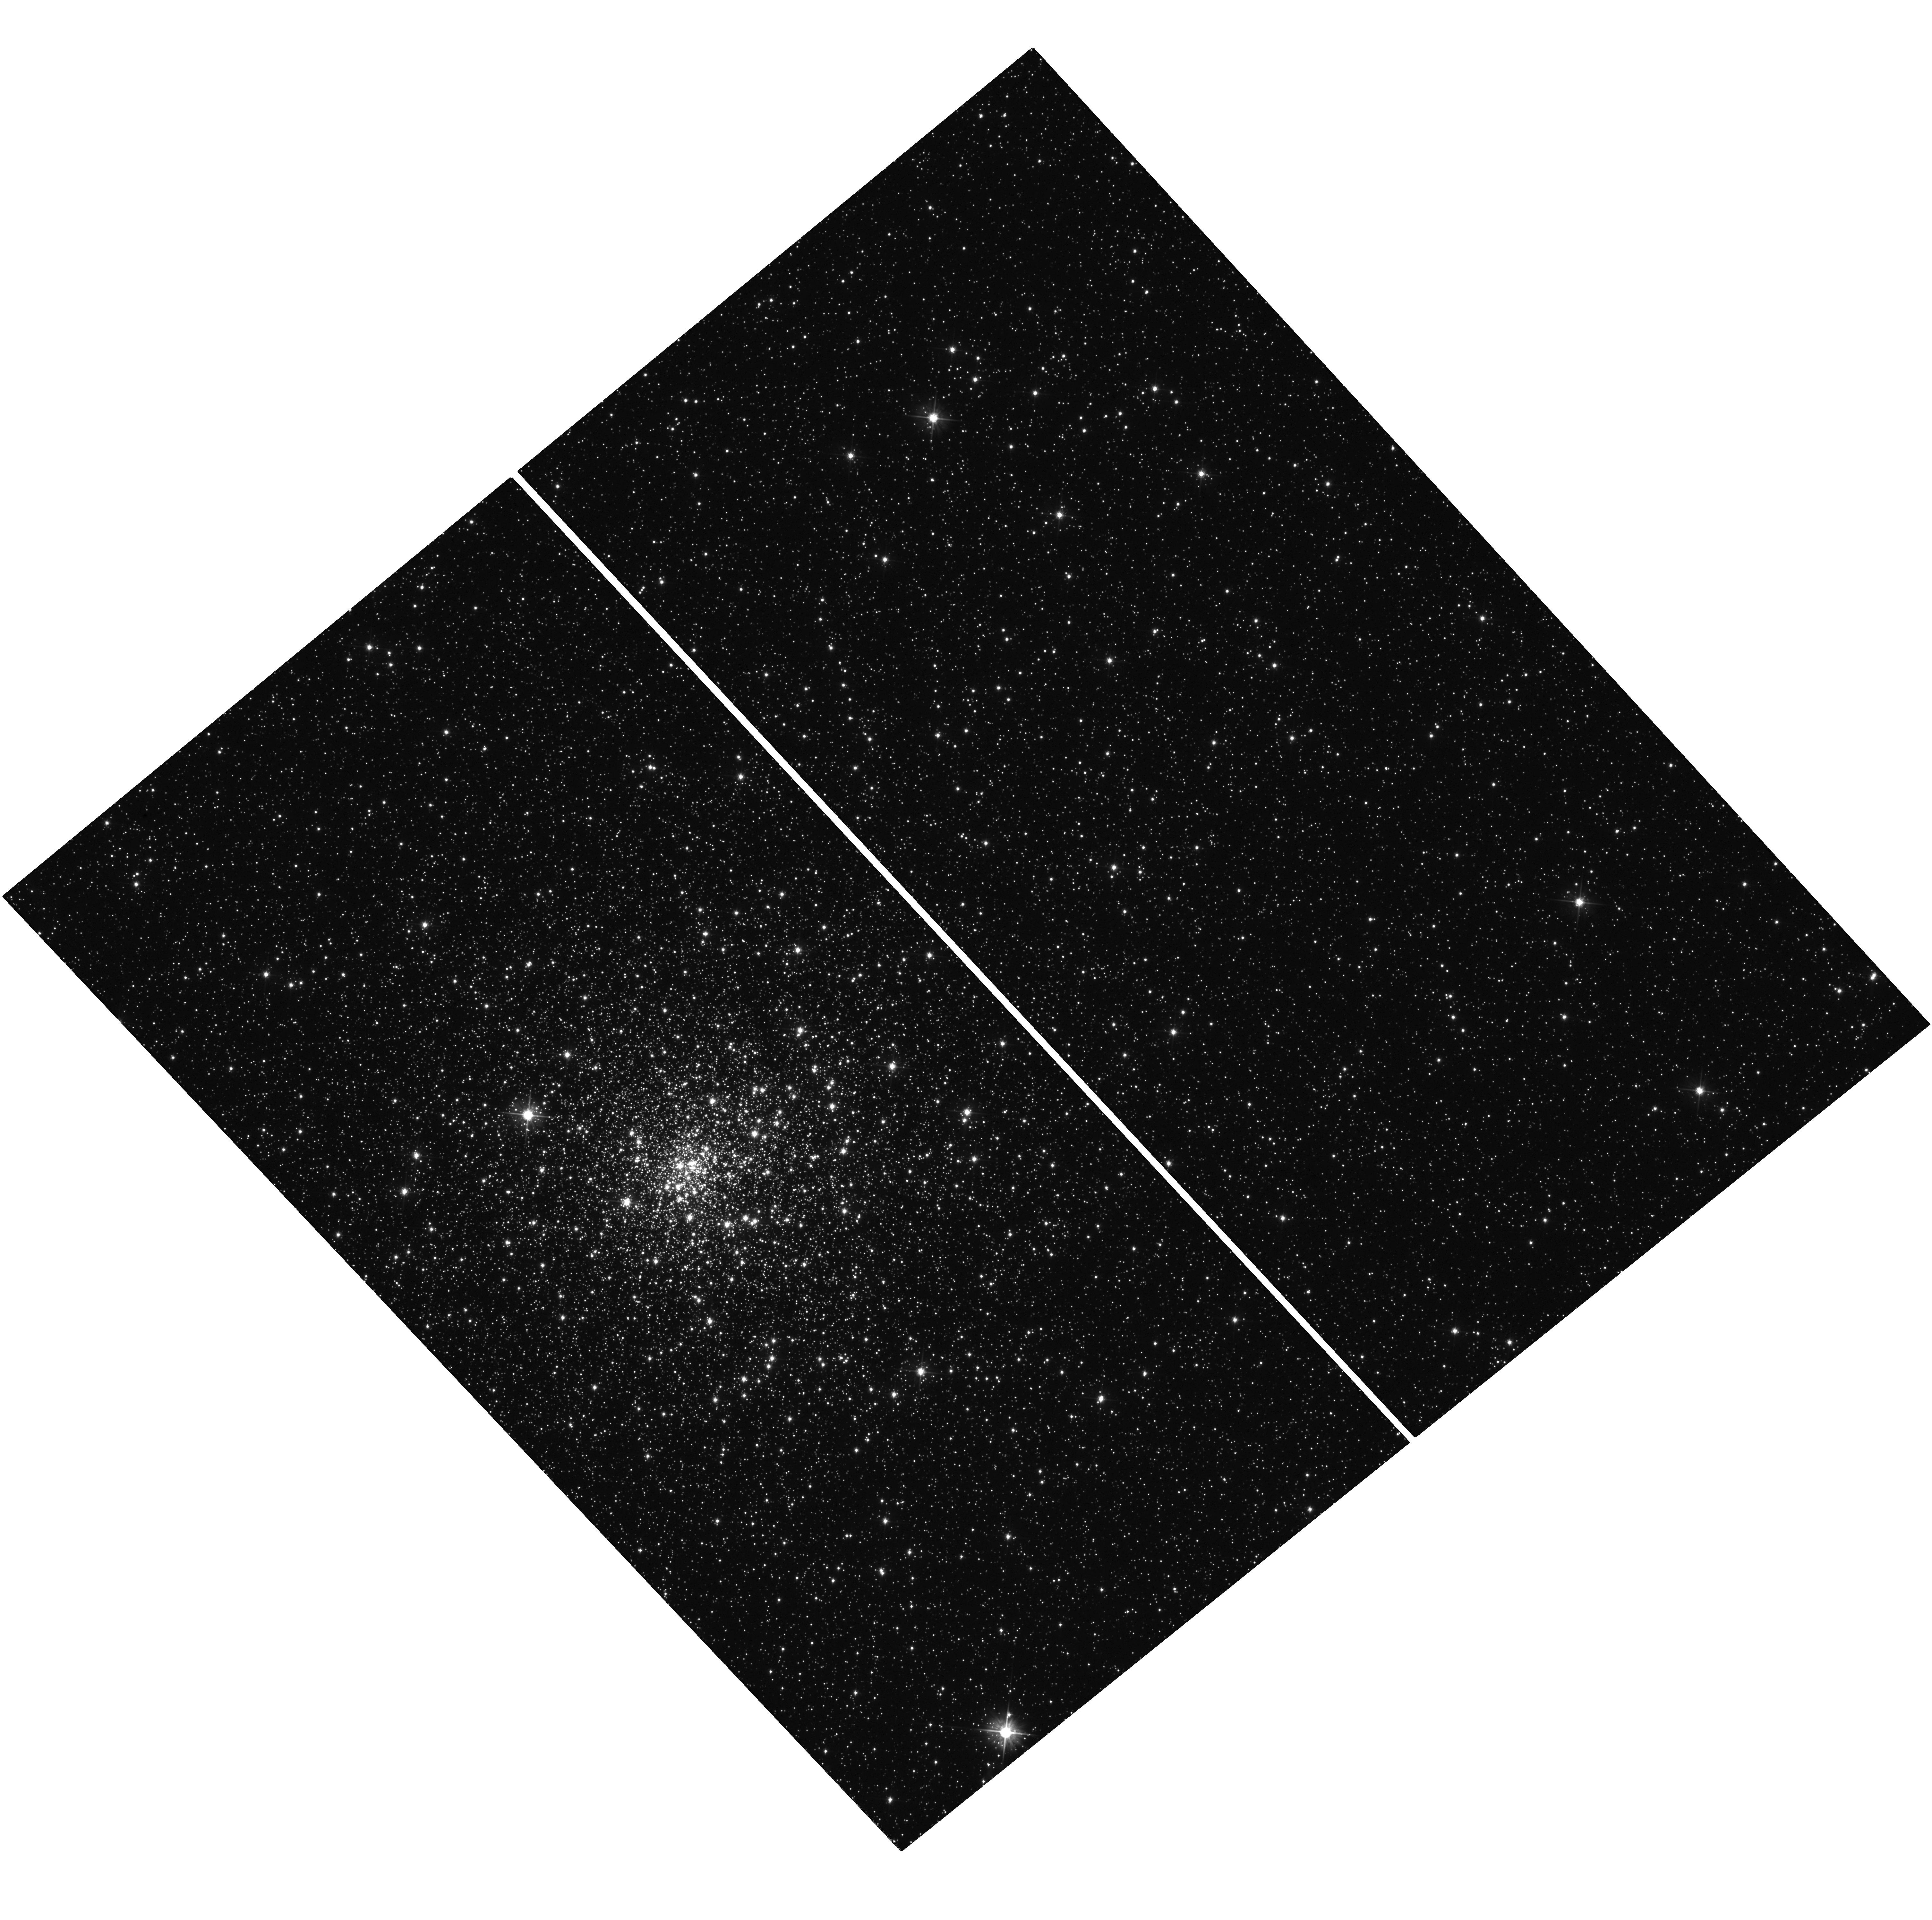
Target: NGC6522. Instrument: WFC3/UVIS. Filter: F555W. Exposure: 8 min. Observation ID: hst_15232_07_wfc3_uvis_f555w_idla07

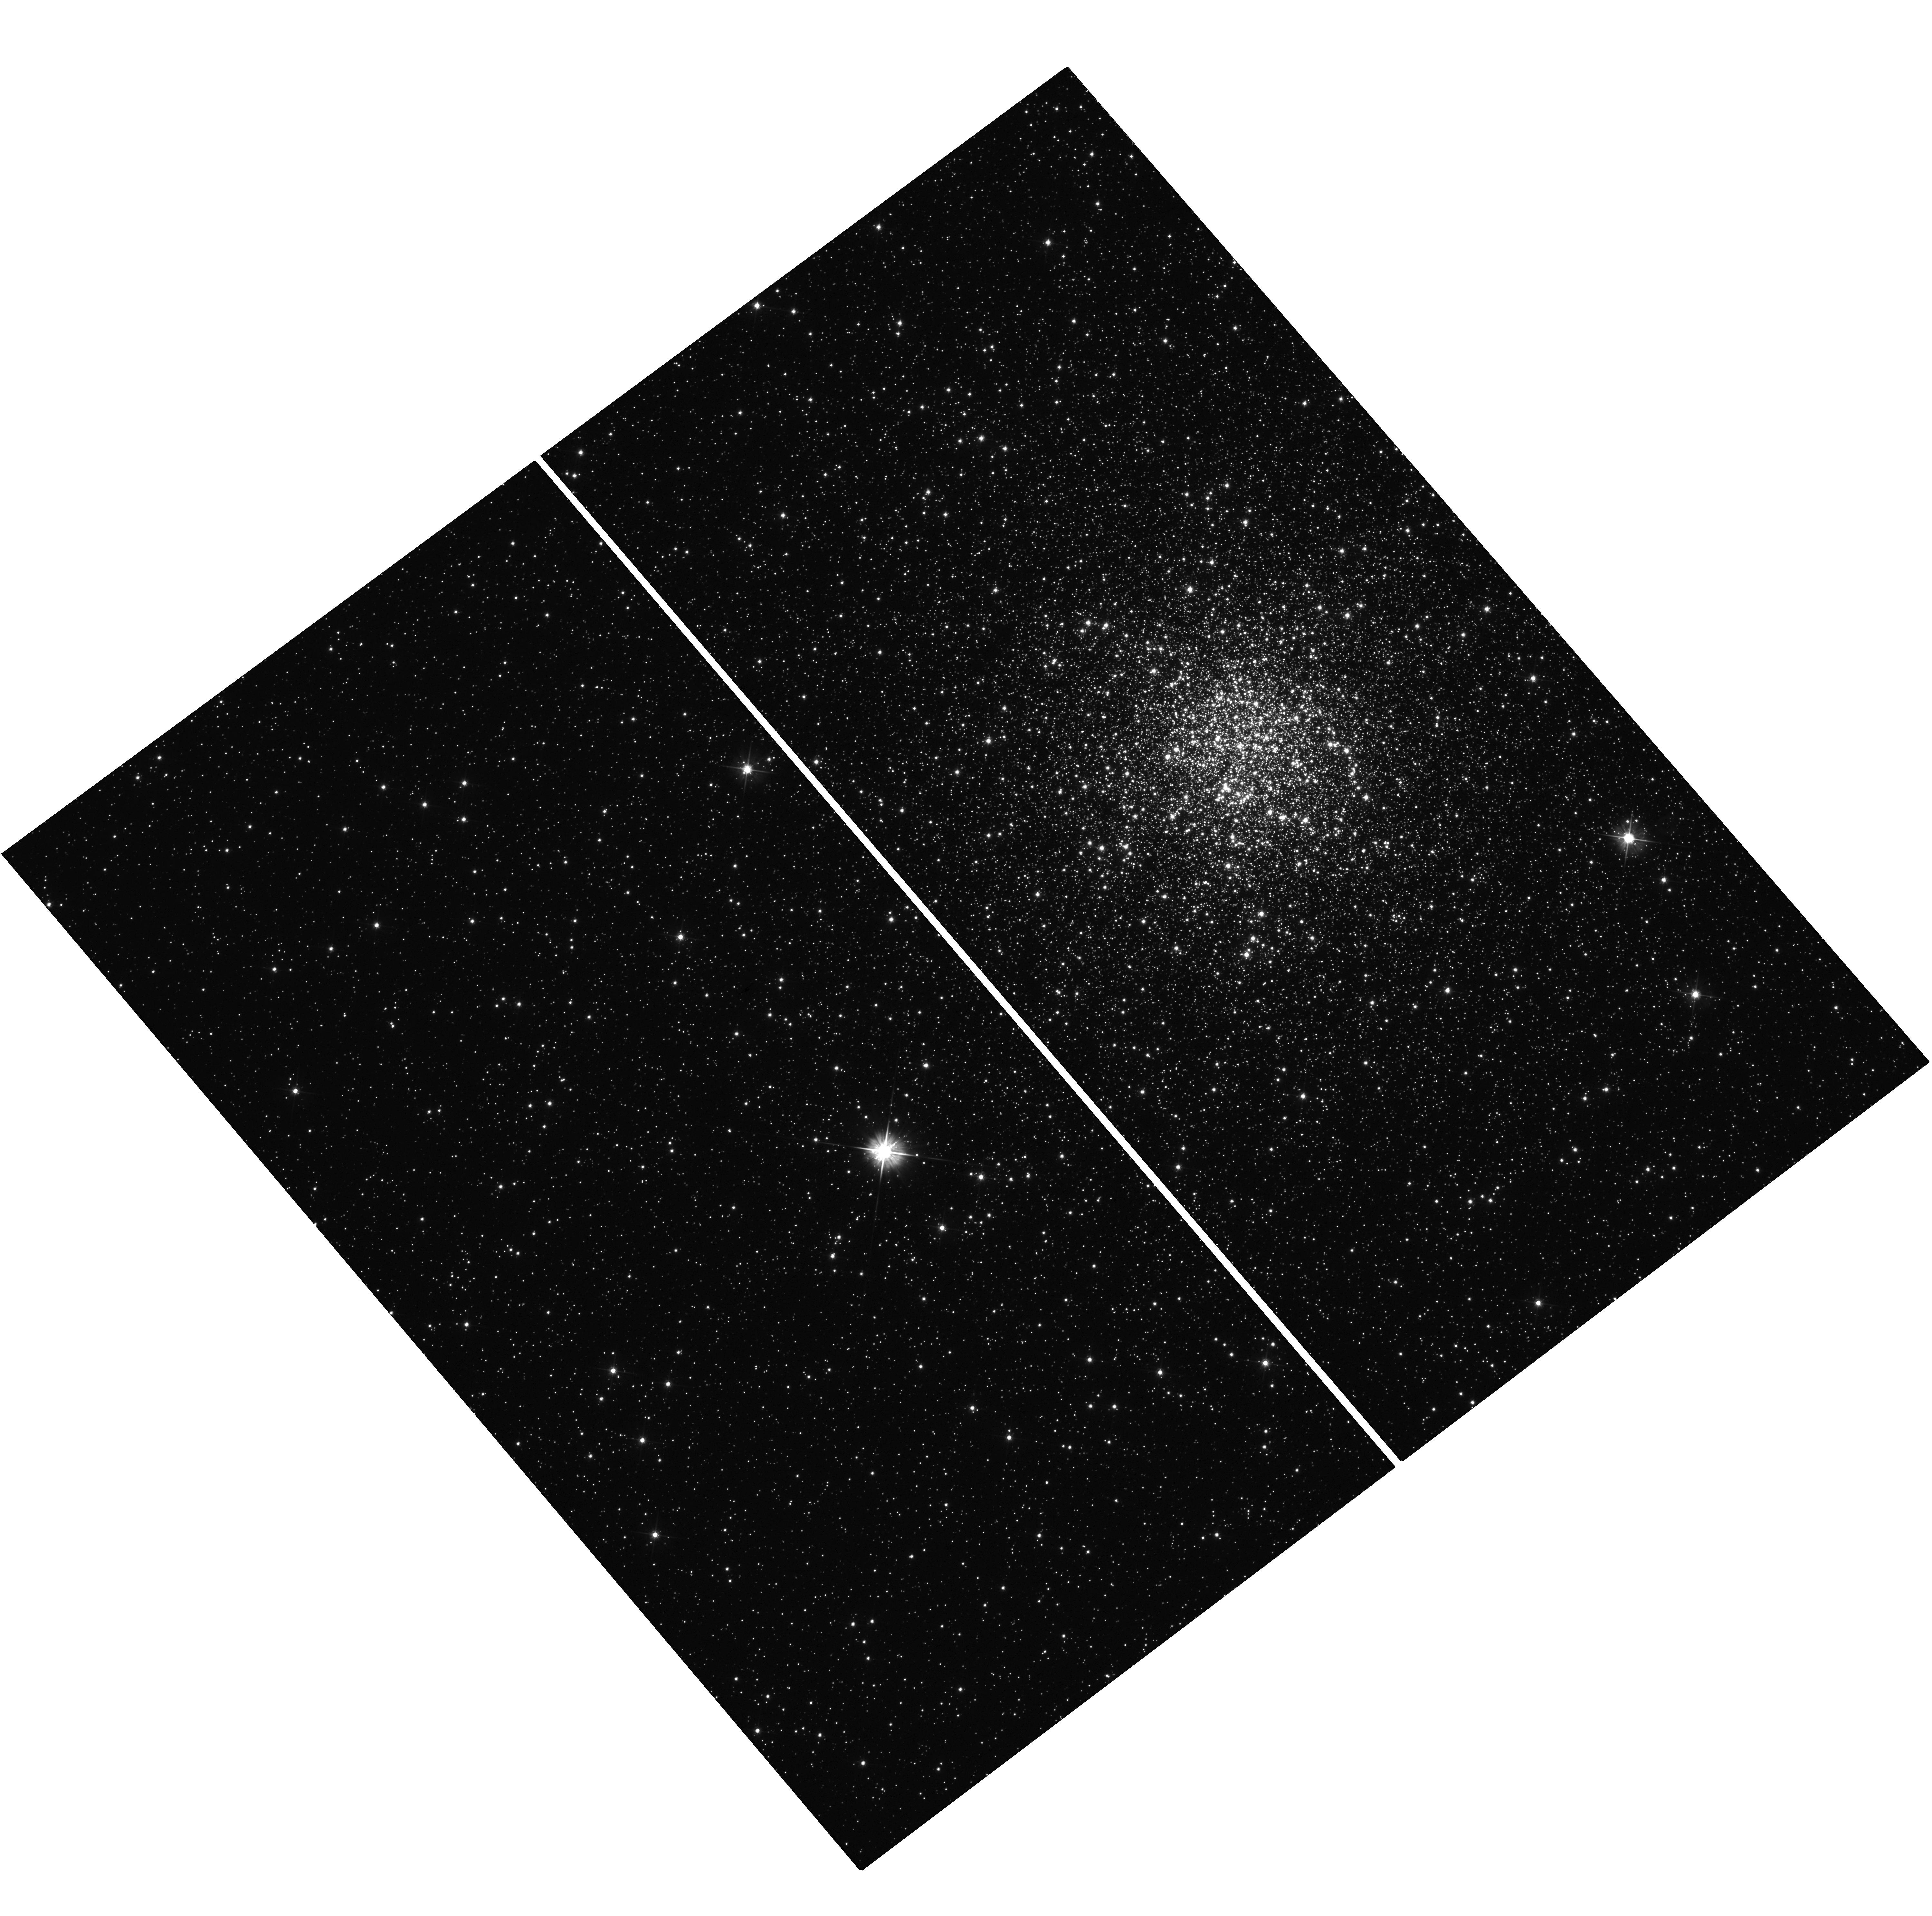
Target: NGC6316. Instrument: WFC3/UVIS. Filter: F555W. Exposure: 14 min. Observation ID: hst_15232_02_wfc3_uvis_f555w_idla02

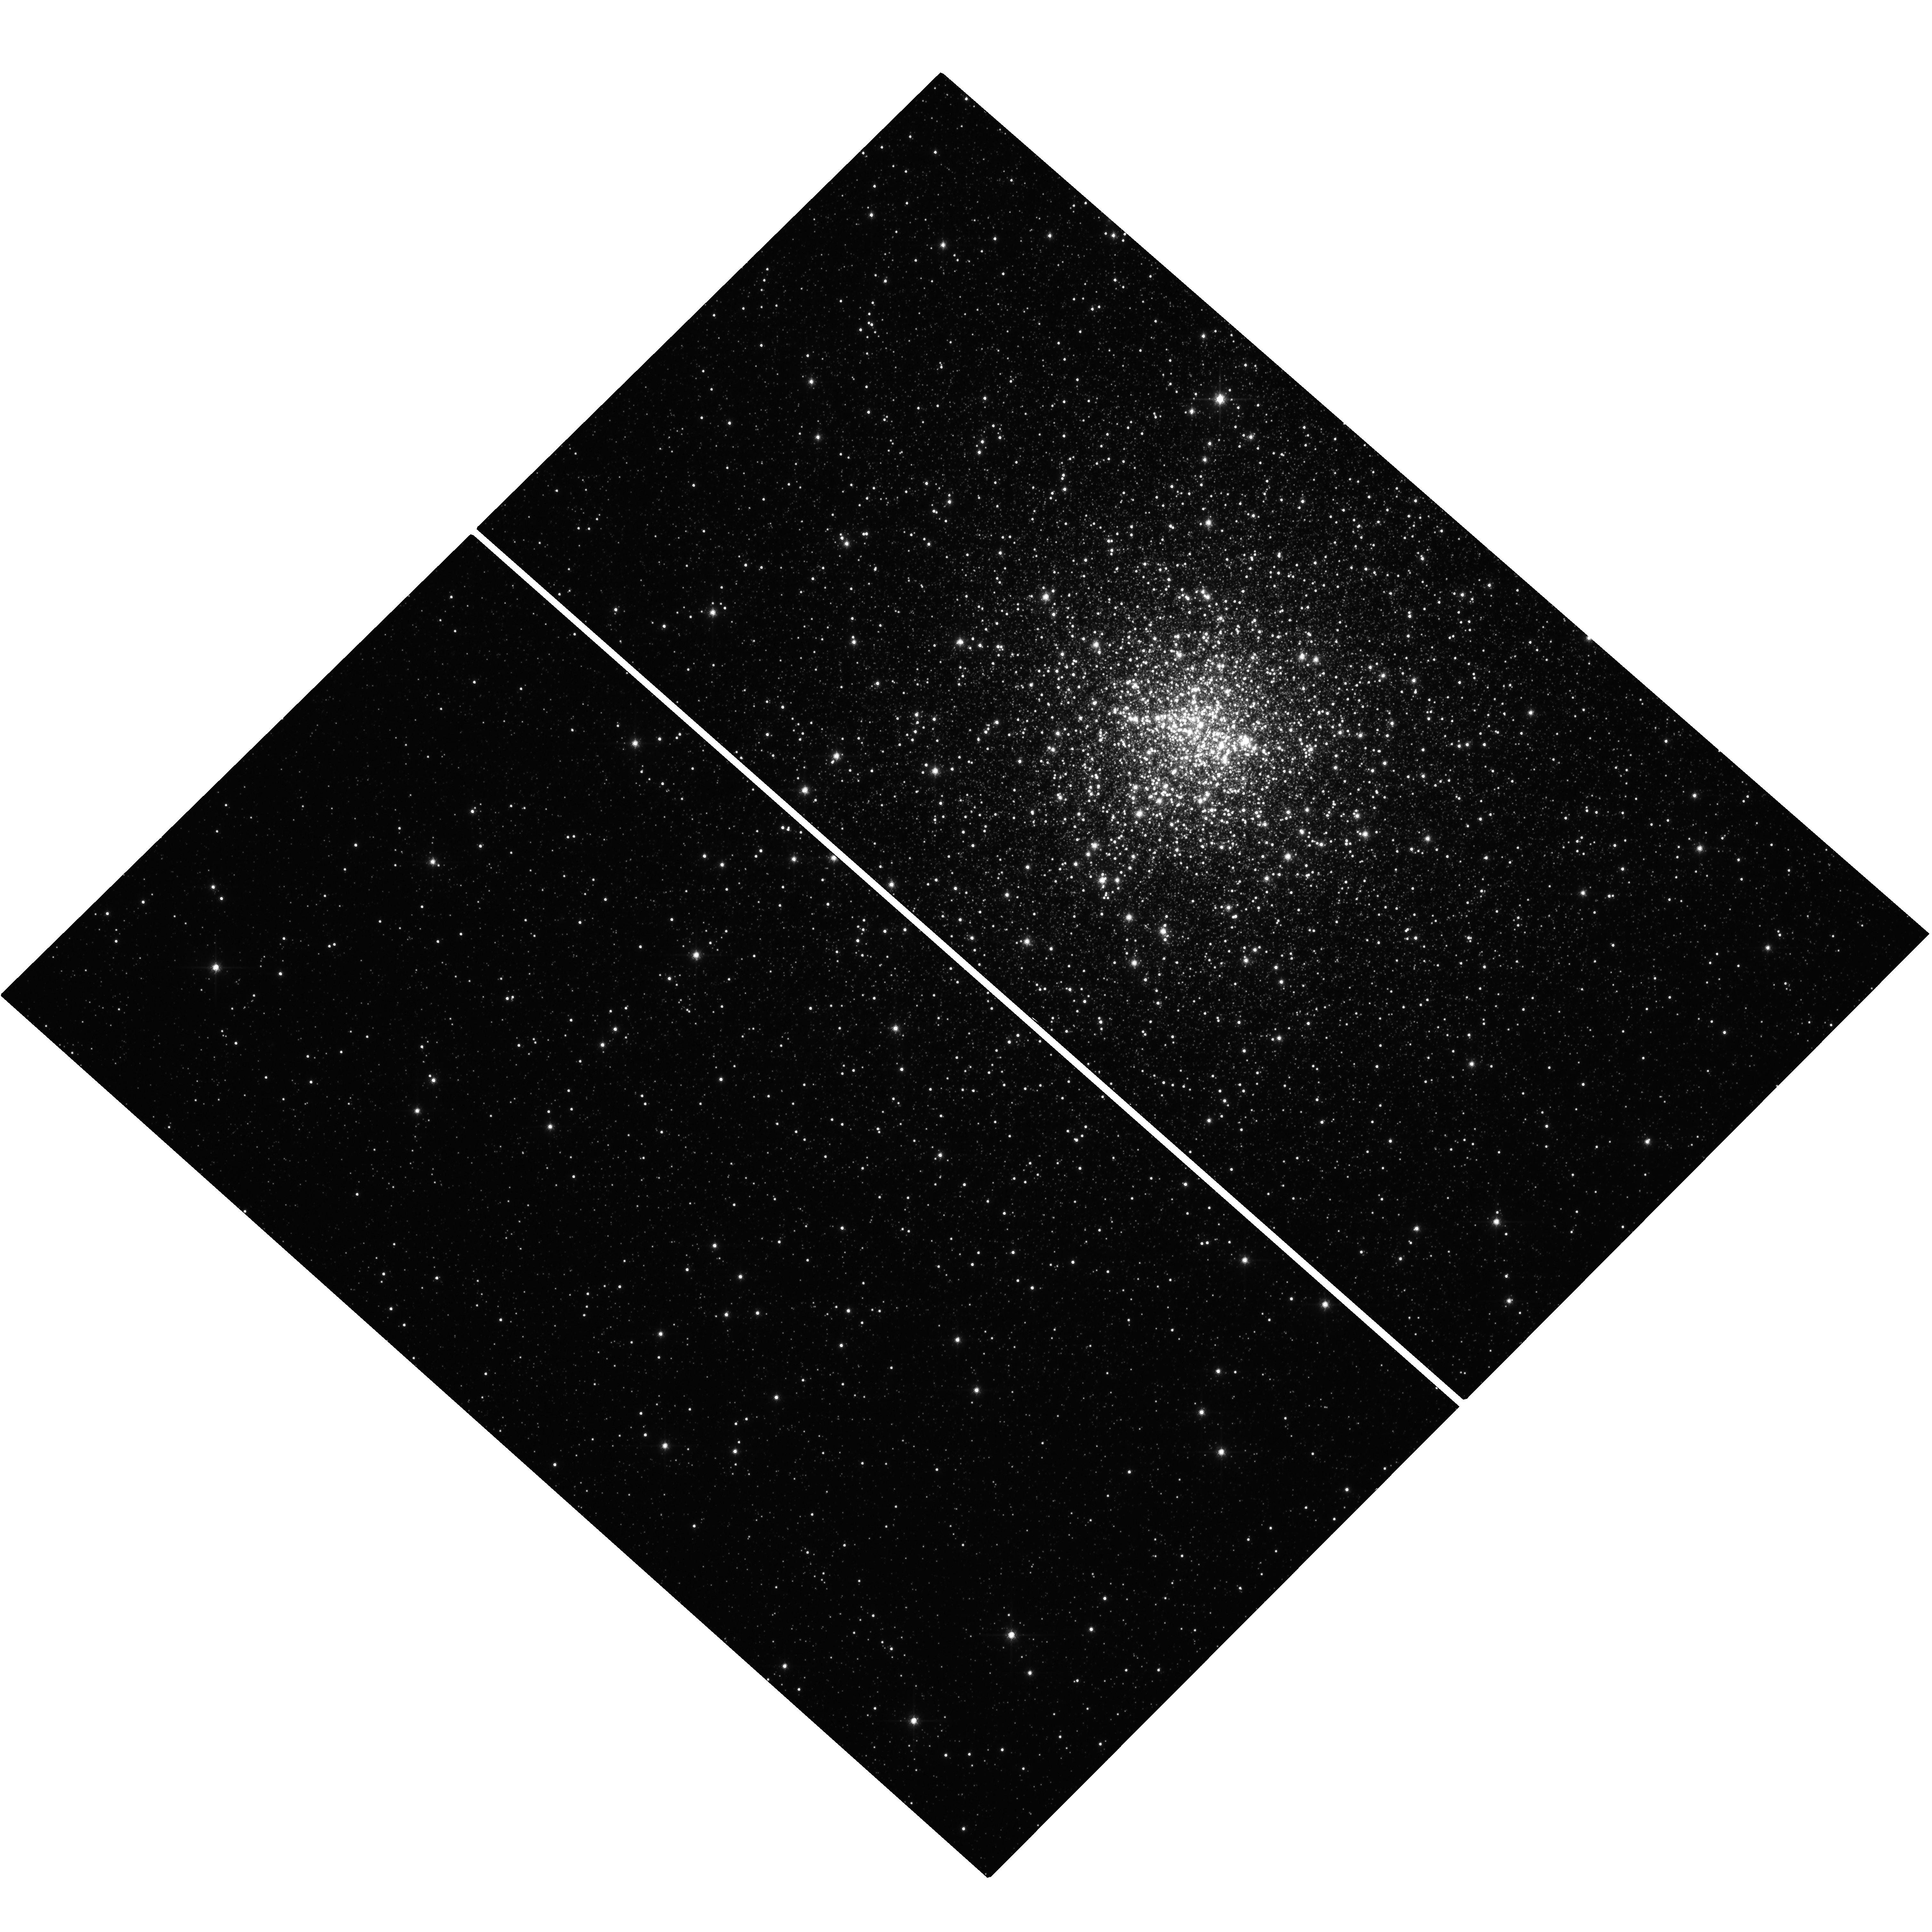
Target: NGC6440. Instrument: WFC3/UVIS. Filter: F814W. Exposure: 12 min. Observation ID: hst_15232_05_wfc3_uvis_f814w_idla05

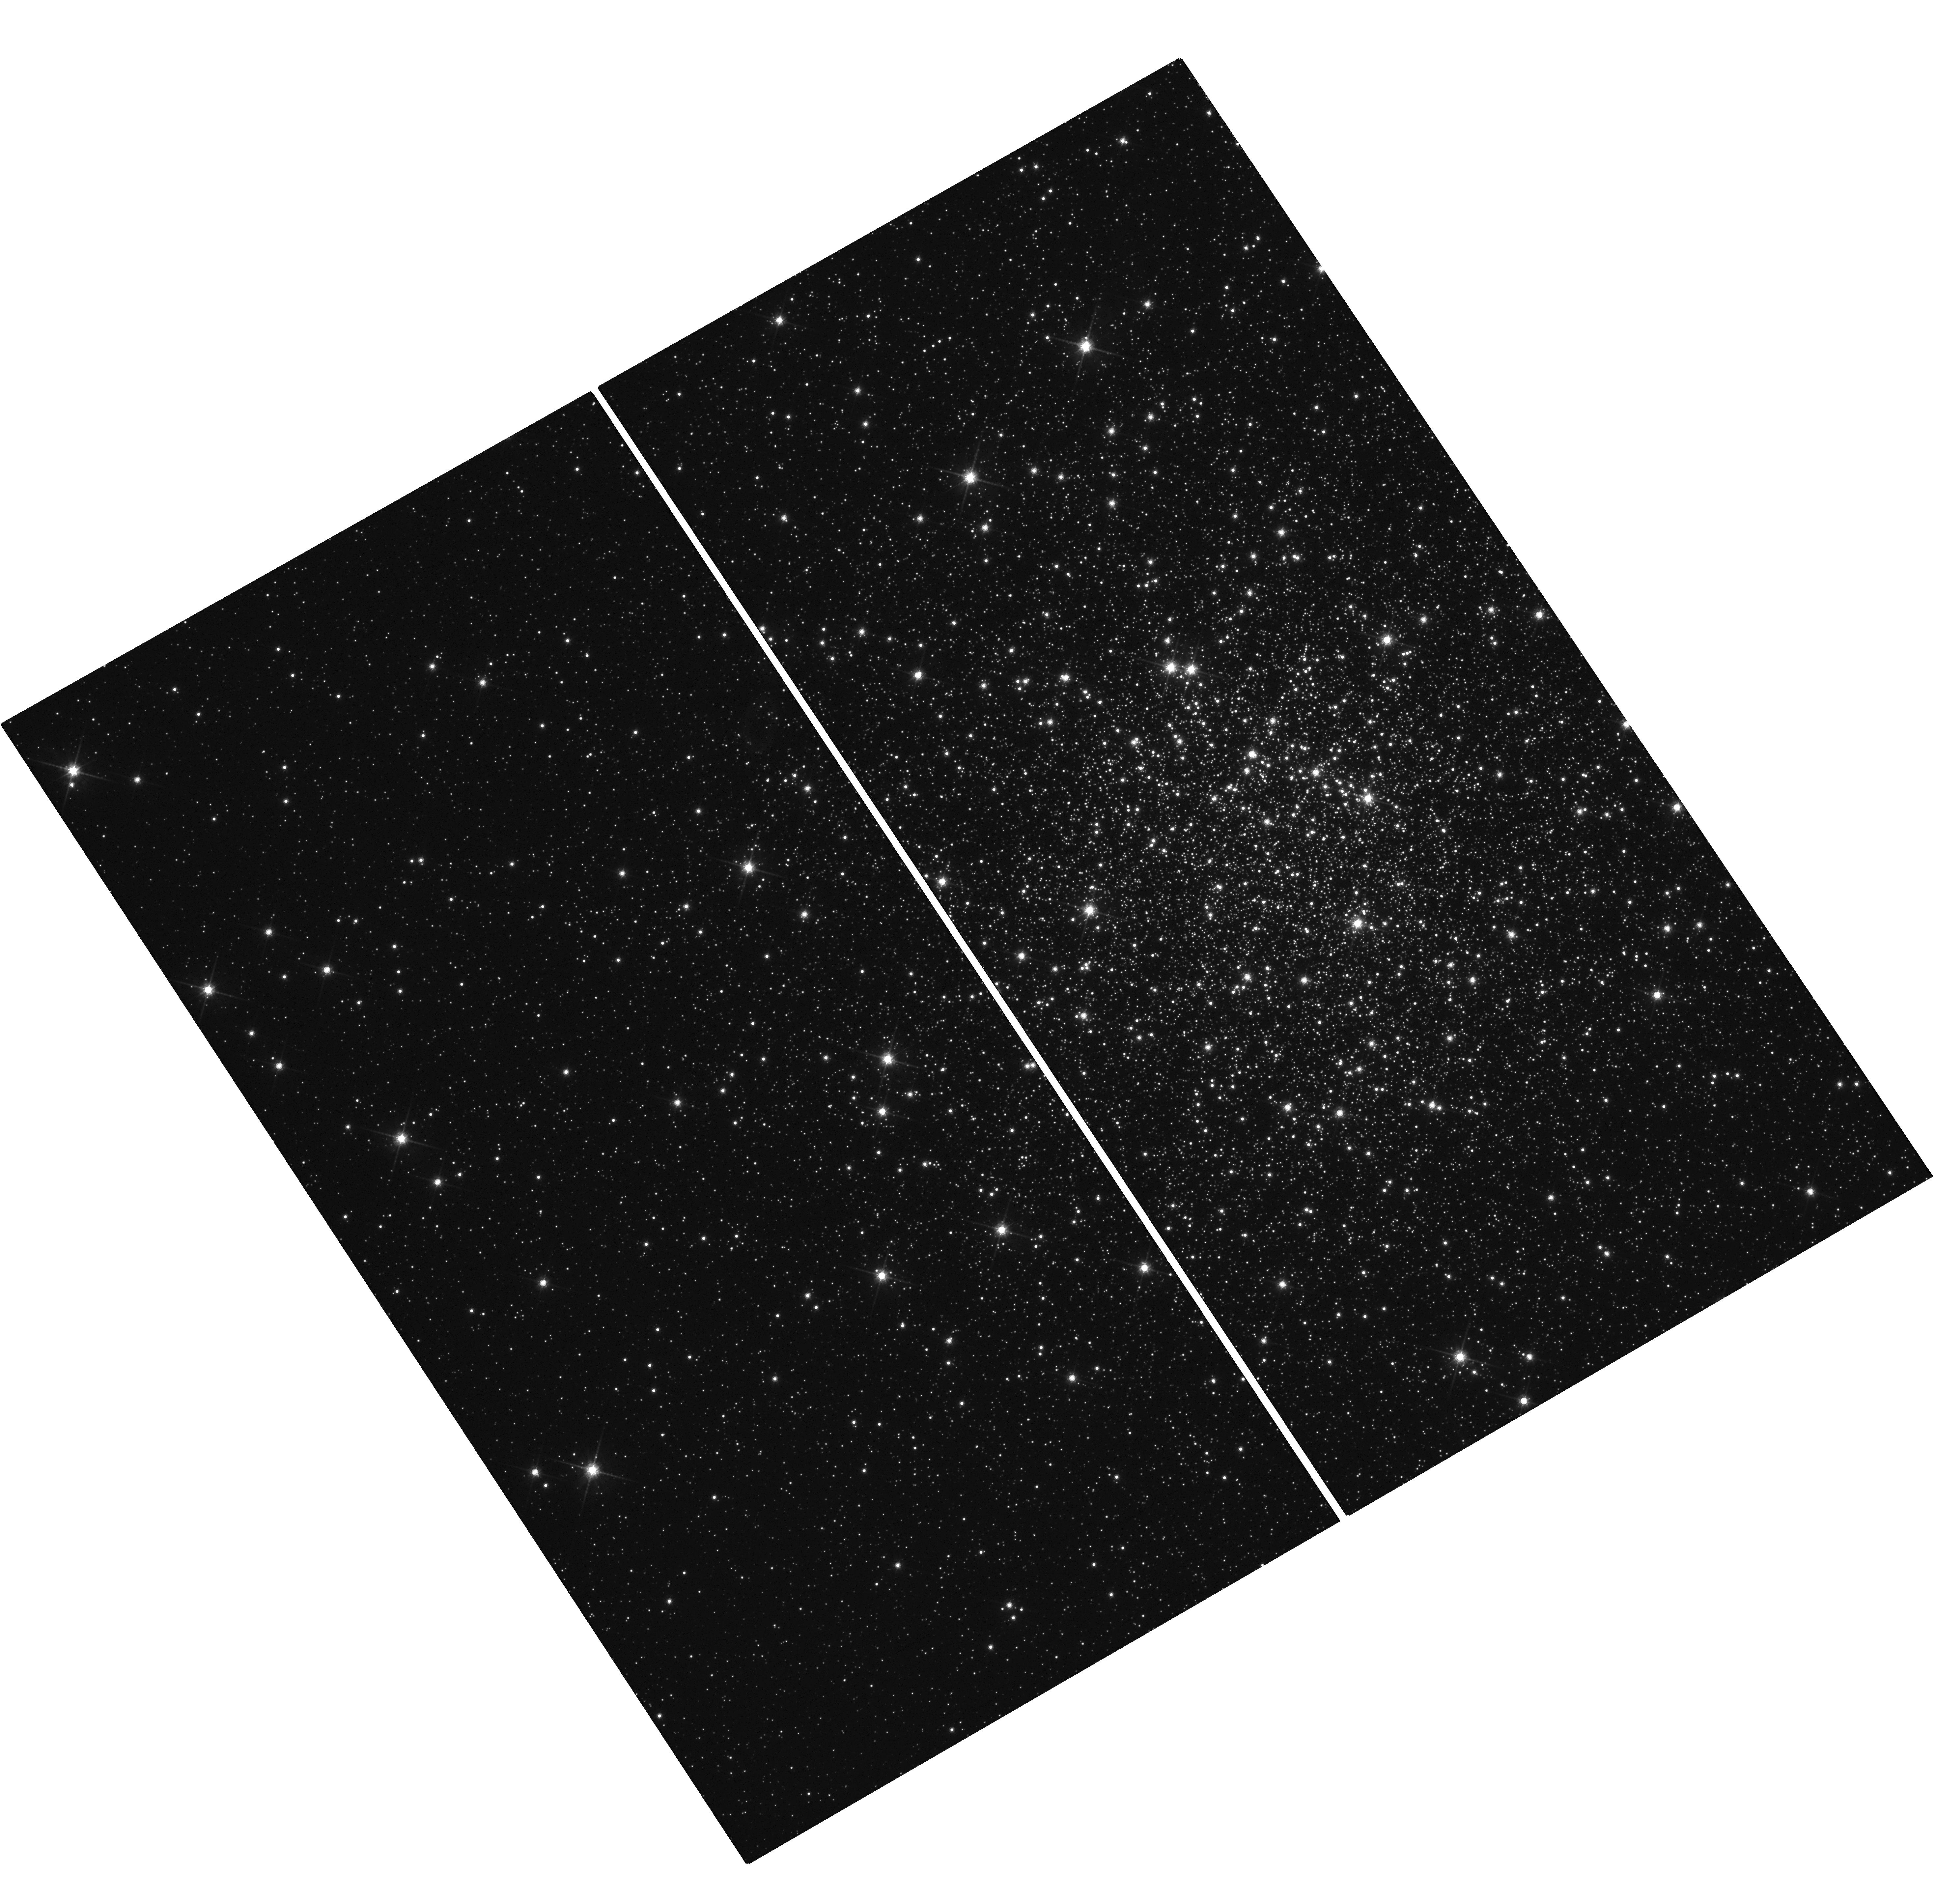
Target: NGC6539. Instrument: WFC3/UVIS. Filter: F814W. Exposure: 12 min. Observation ID: hst_15232_03_wfc3_uvis_f814w_idla03

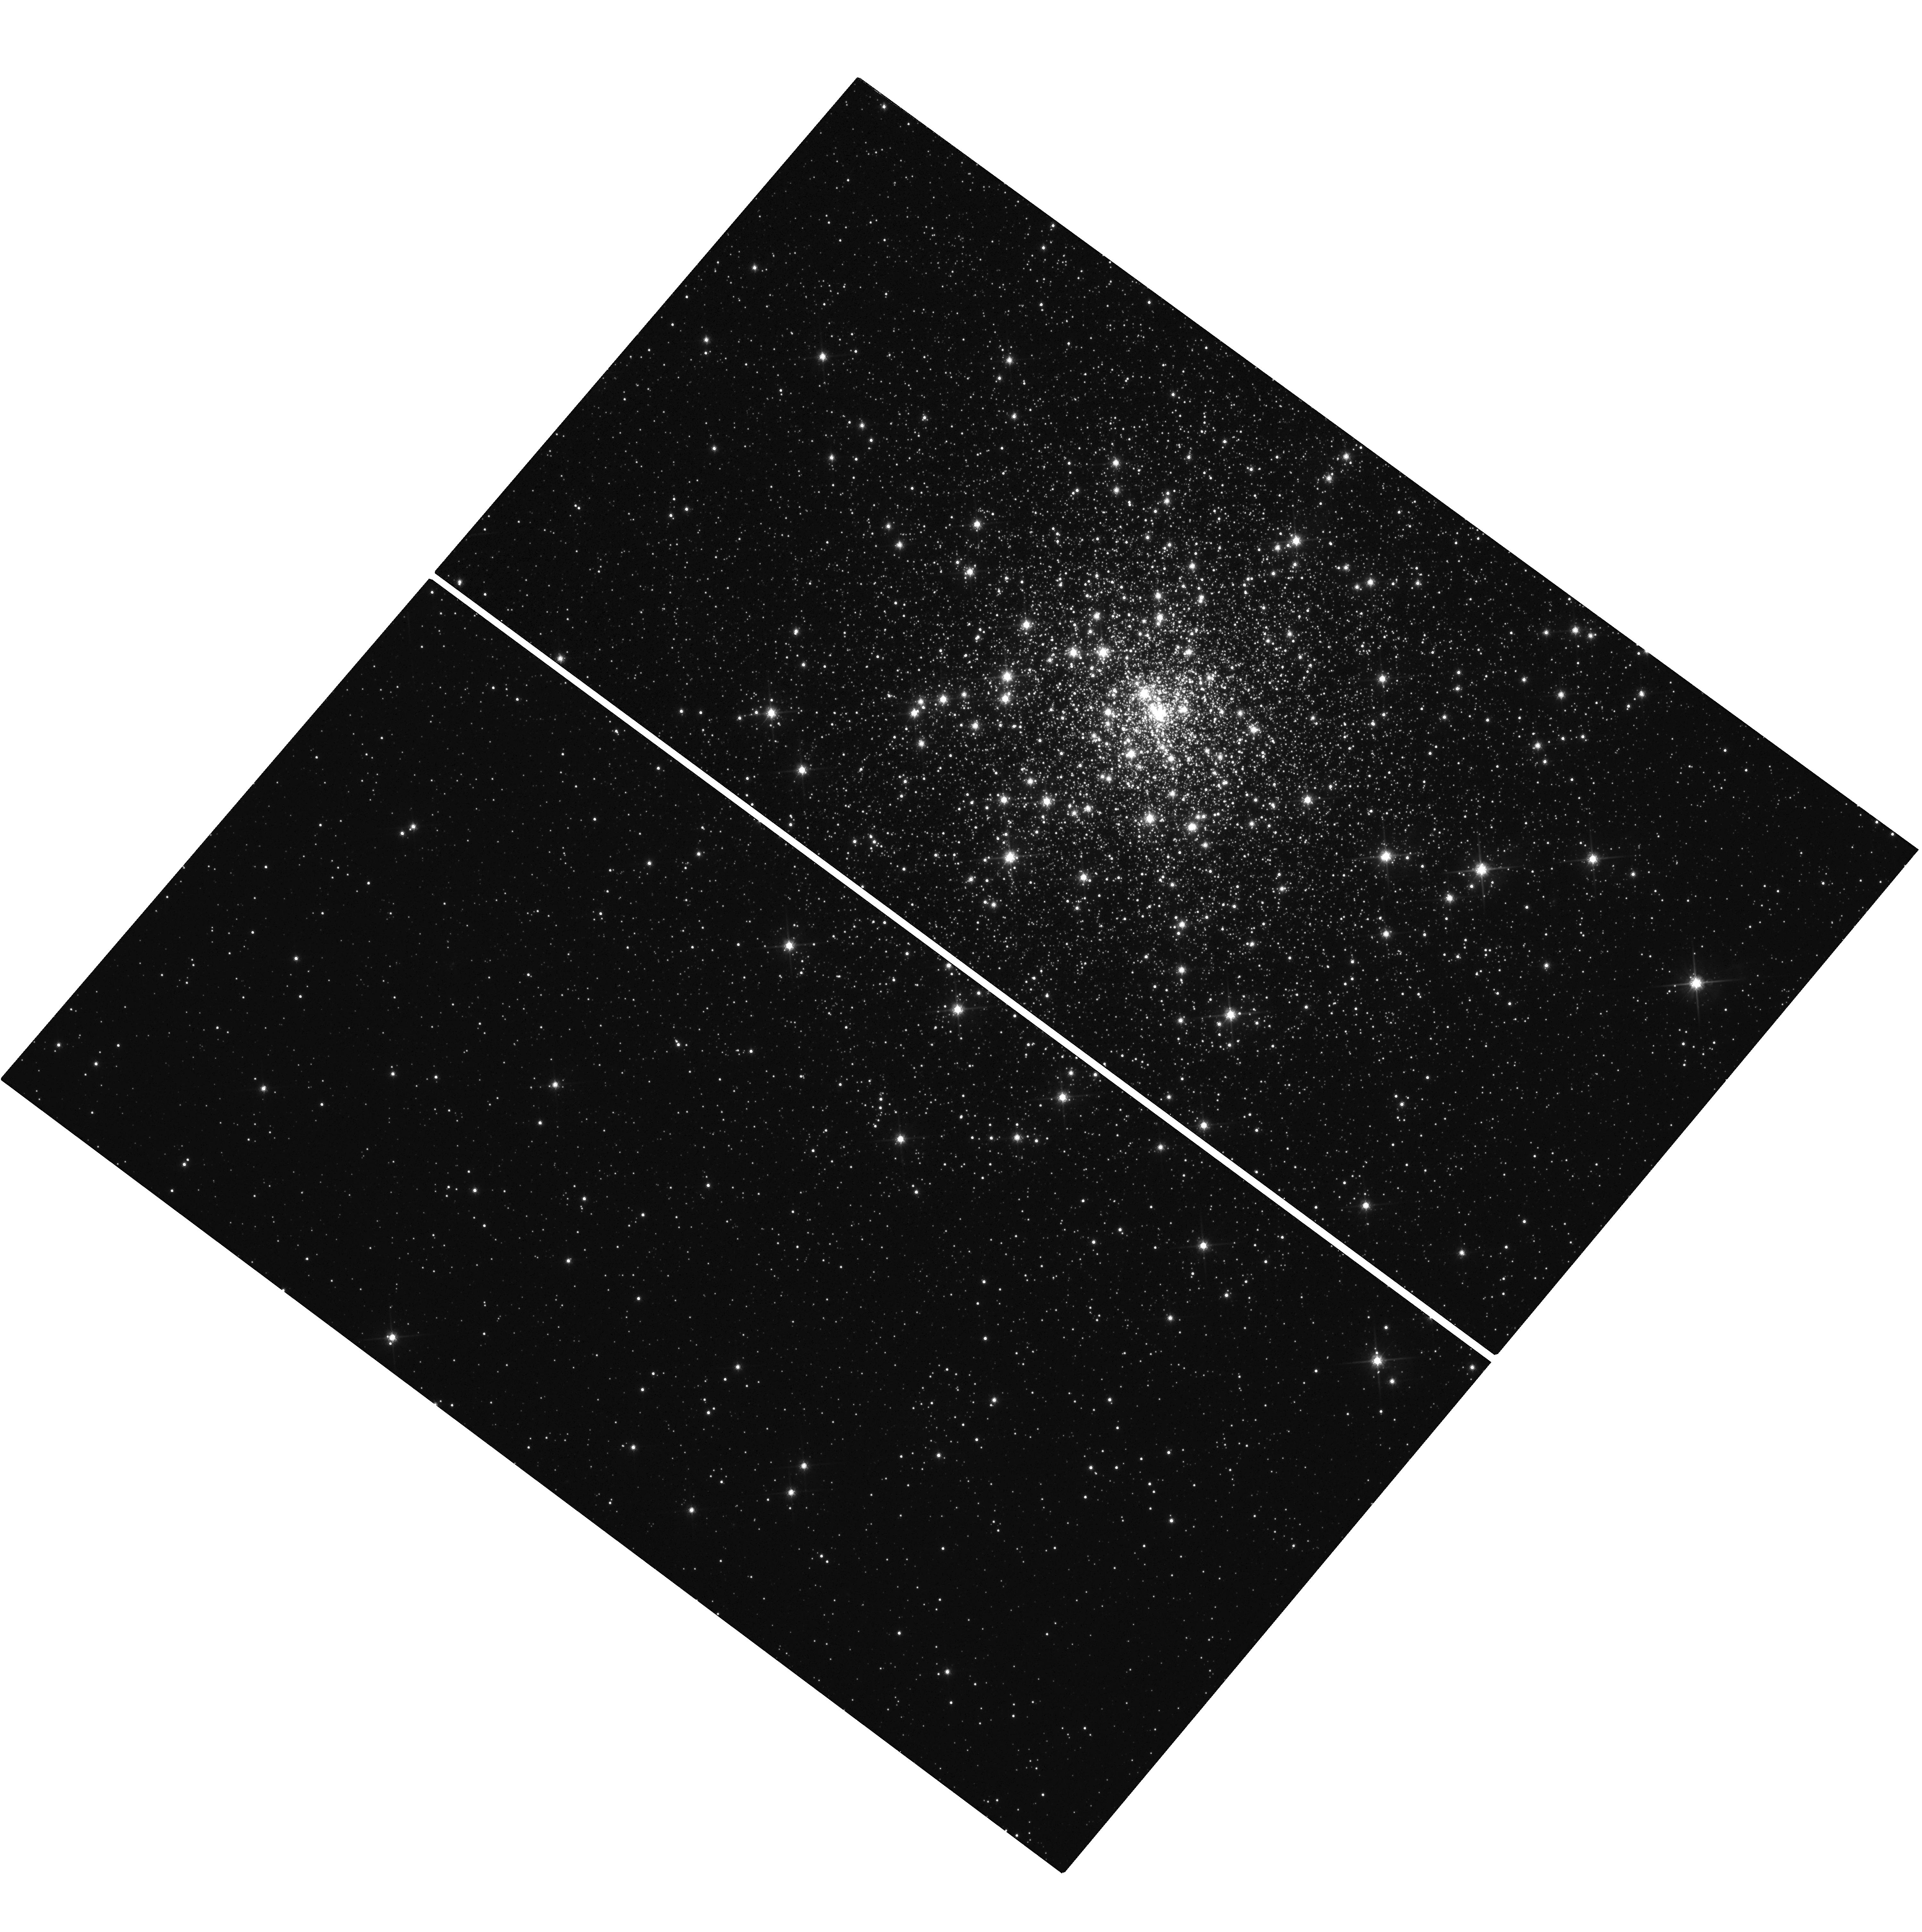
Target: NGC6284. Instrument: WFC3/UVIS. Filter: F814W. Exposure: 12 min. Observation ID: hst_15232_01_wfc3_uvis_f814w_idla01

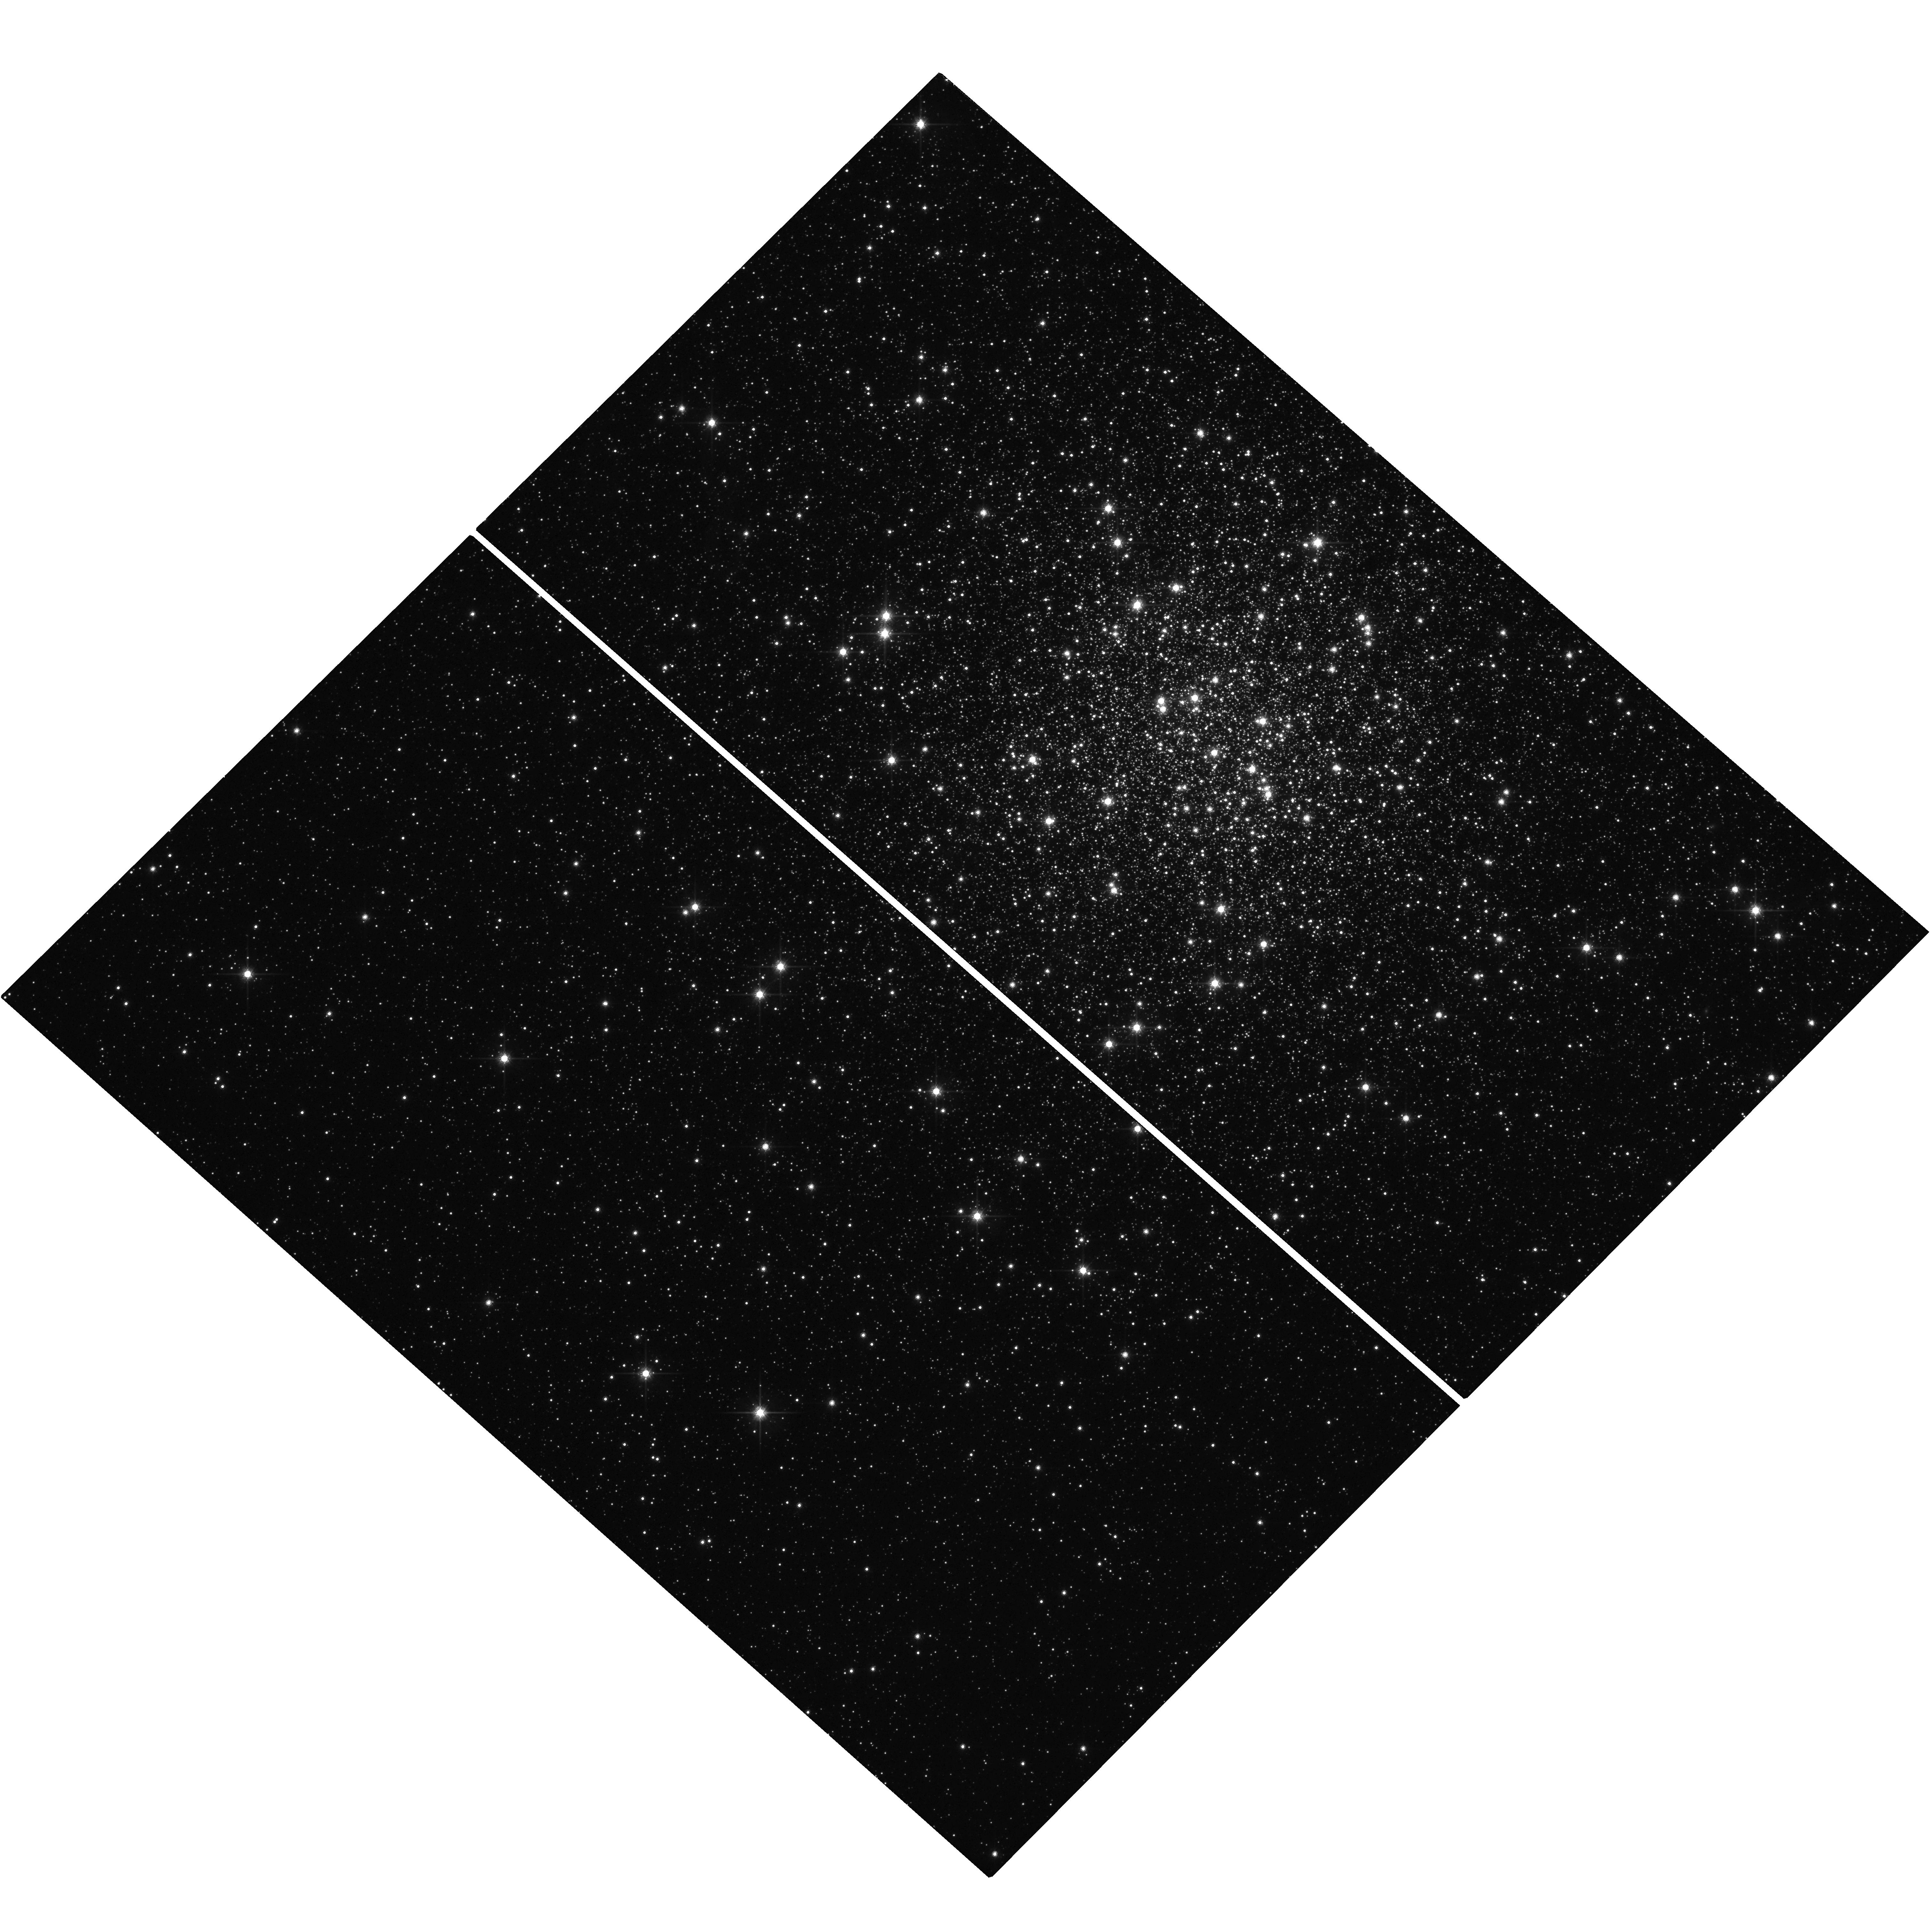
Target: NGC6569. Instrument: WFC3/UVIS. Filter: F814W. Exposure: 12 min. Observation ID: hst_15232_04_wfc3_uvis_f814w_idla04

Pushing ahead the frontier of the Globular Cluster dynamics: the 3D view of the velocity space (PI: Ferraro, Francesco R.)

Globular clusters (GCs) are the only astrophysical systems that, within a Hubble time, undergo nearly all the physical processes known in stellar dynamics. Although they have been studied since the very beginning of modern Astrophysics, little is known from observations about their kinematical richness, thus preventing a complete understanding of their current dynamical state, formation and evolutionary history. Here we propose to determine the internal proper motions of stars down to the sub giant branch for a representative sample of Galactic GCs for which we are measuring line-of-sight velocities from a multi-instrument spectroscopic campaign at the ESO Very Large Telescope. The project will provide the first catalog of 3D velocities of hundreds individual stars in the cluster centers, where the most interesting dynamical processes are expected to occur. Long lasting open issues such as the accurate shape of the velocity dispersion profiles, the existence of systemic rotation and orbital anisotropy (and thus the level of relaxation), and the controversial presence of intermediate mass black holes in star clusters will be finally addressed. This will motivate the development of a new generation of fully constrained dynamical models able to properly describe the structural and dynamical properties of stellar systems and reconstruct the evolutionary paths that led to their current status.